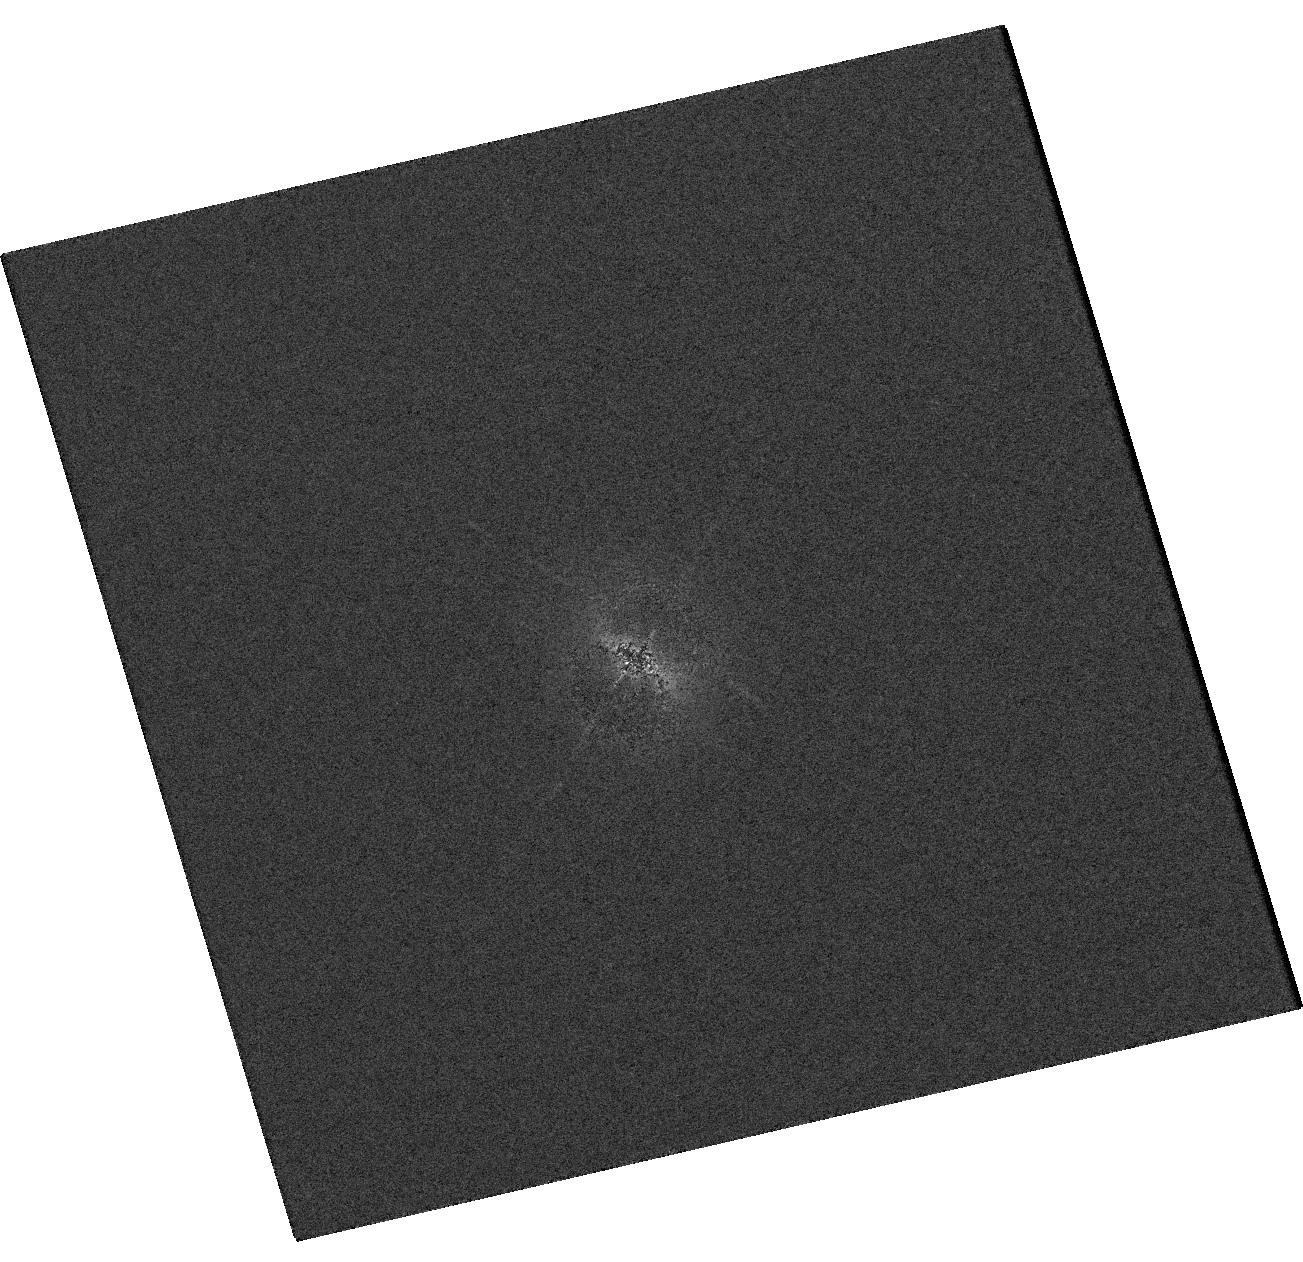
Target: V-MW-560
Instrument: WFC3/UVIS
Filter: F373N
Exposure: 7 min
Observation ID: hst_16000_01_wfc3_uvis_f373n_ie6i01

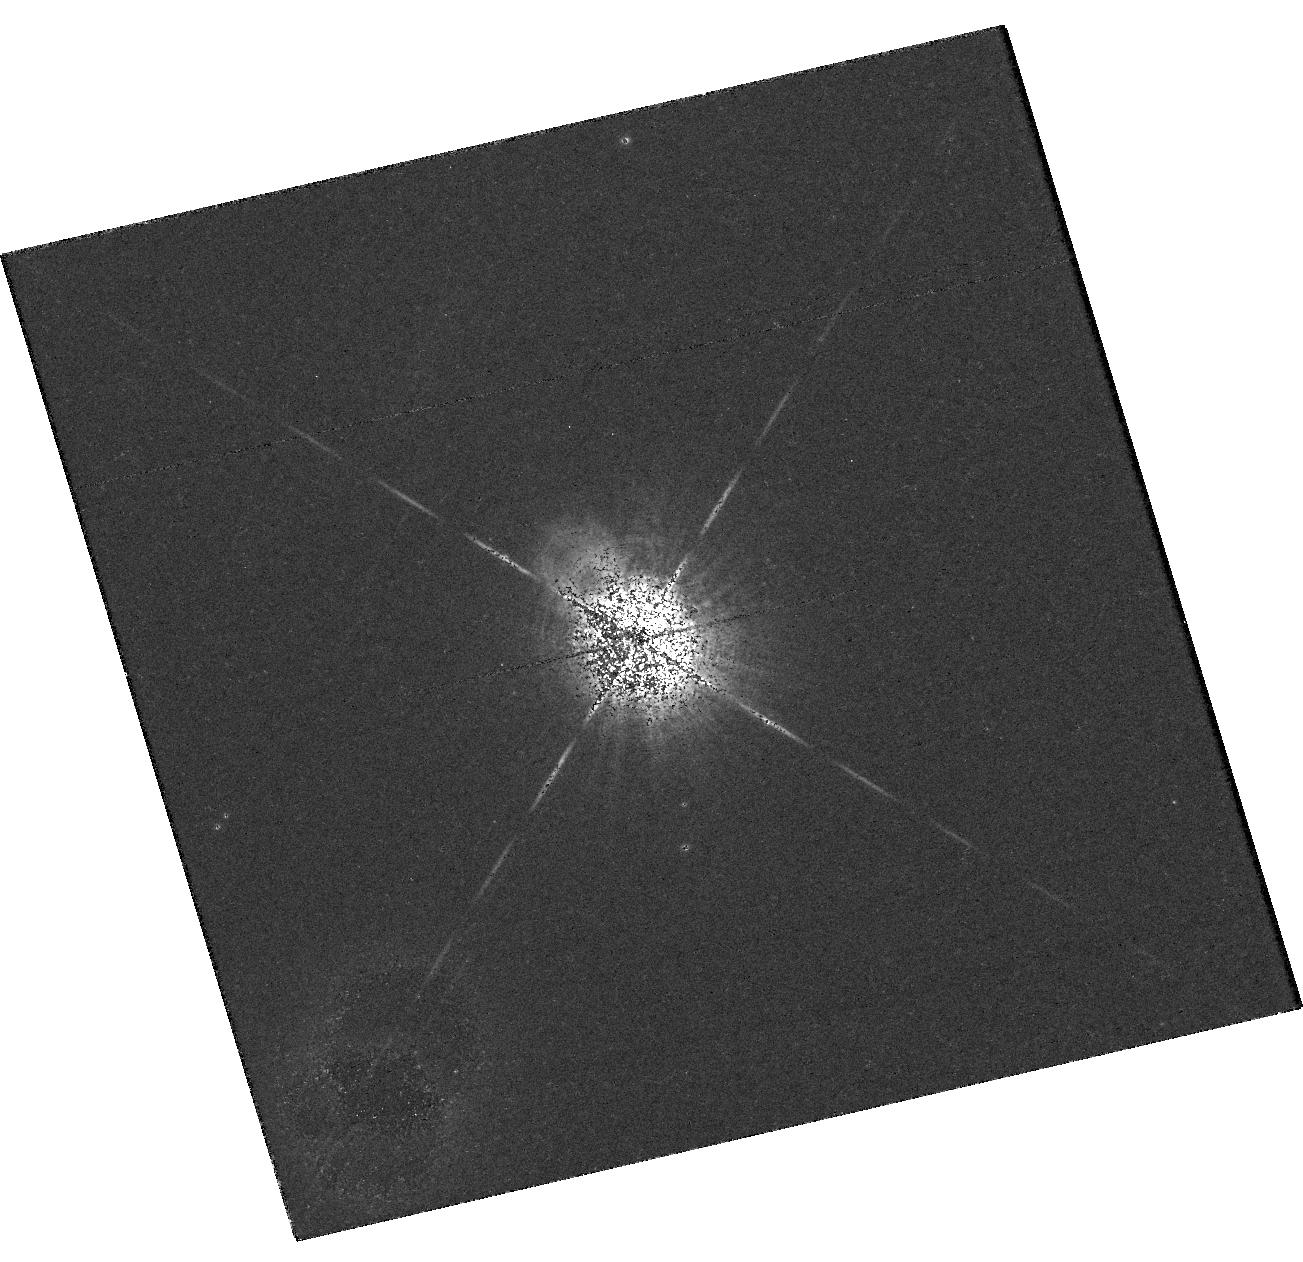
Target: V-MW-560
Instrument: WFC3/UVIS
Filter: F502N
Exposure: 27 min
Observation ID: hst_16000_01_wfc3_uvis_f502n_ie6i01

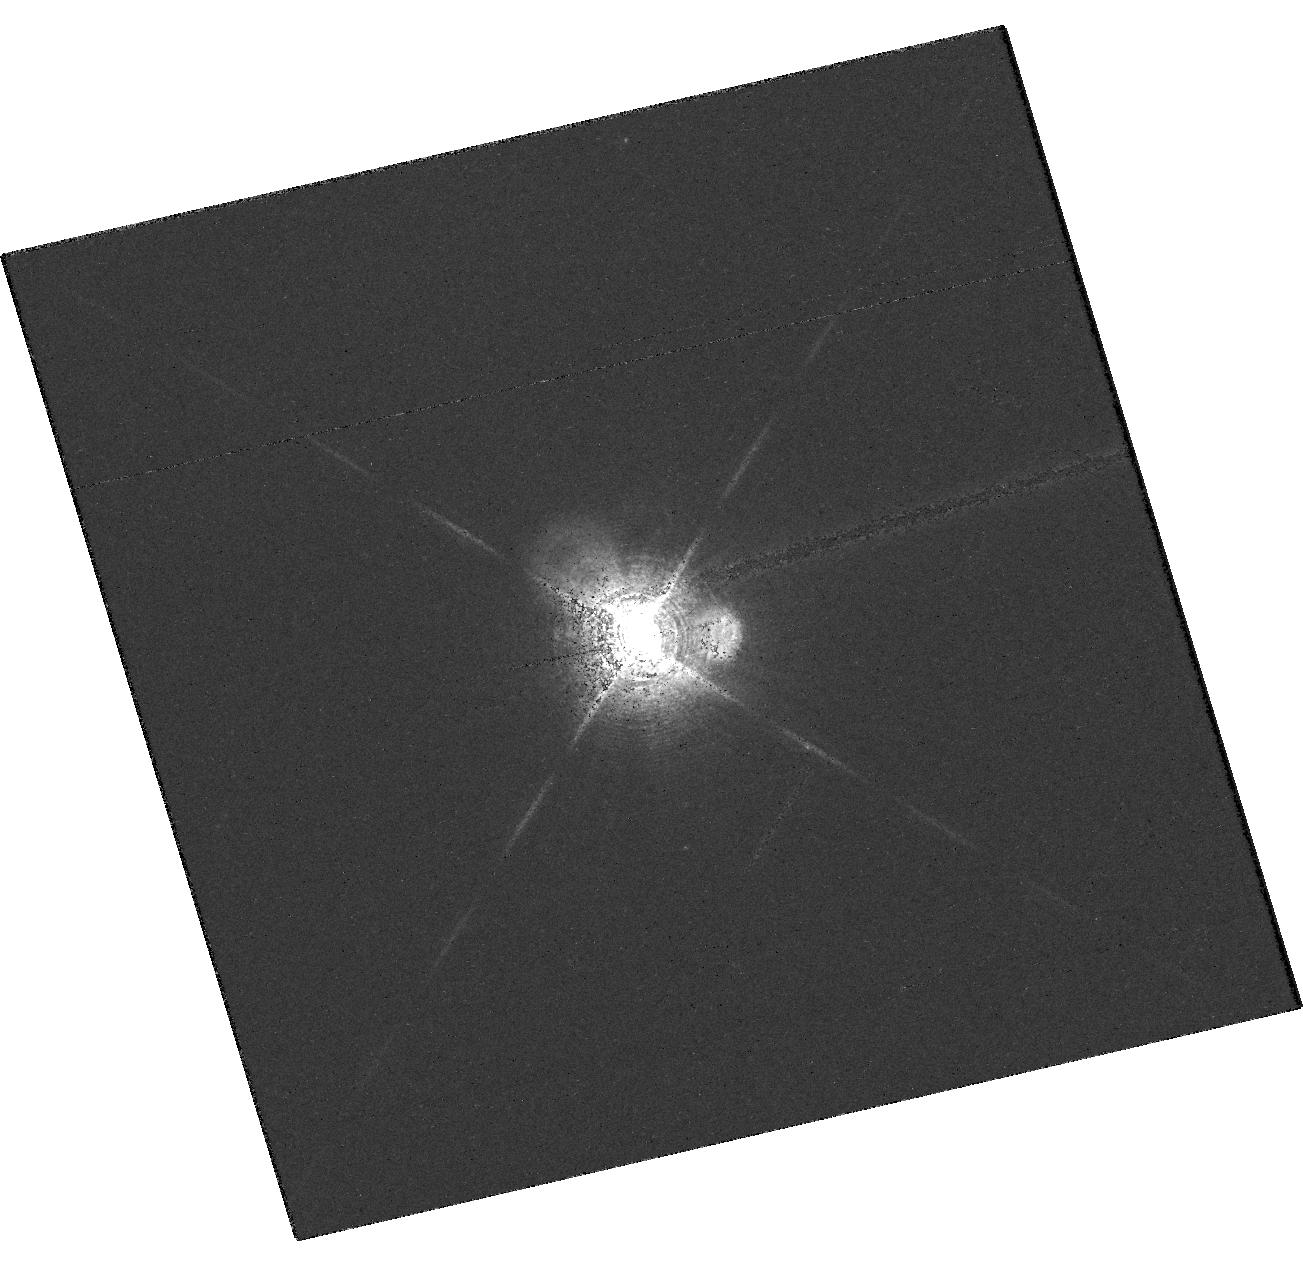
Target: V-MW-560
Instrument: WFC3/UVIS
Filter: F656N
Exposure: 14 min
Observation ID: hst_16000_01_wfc3_uvis_f656n_ie6i01

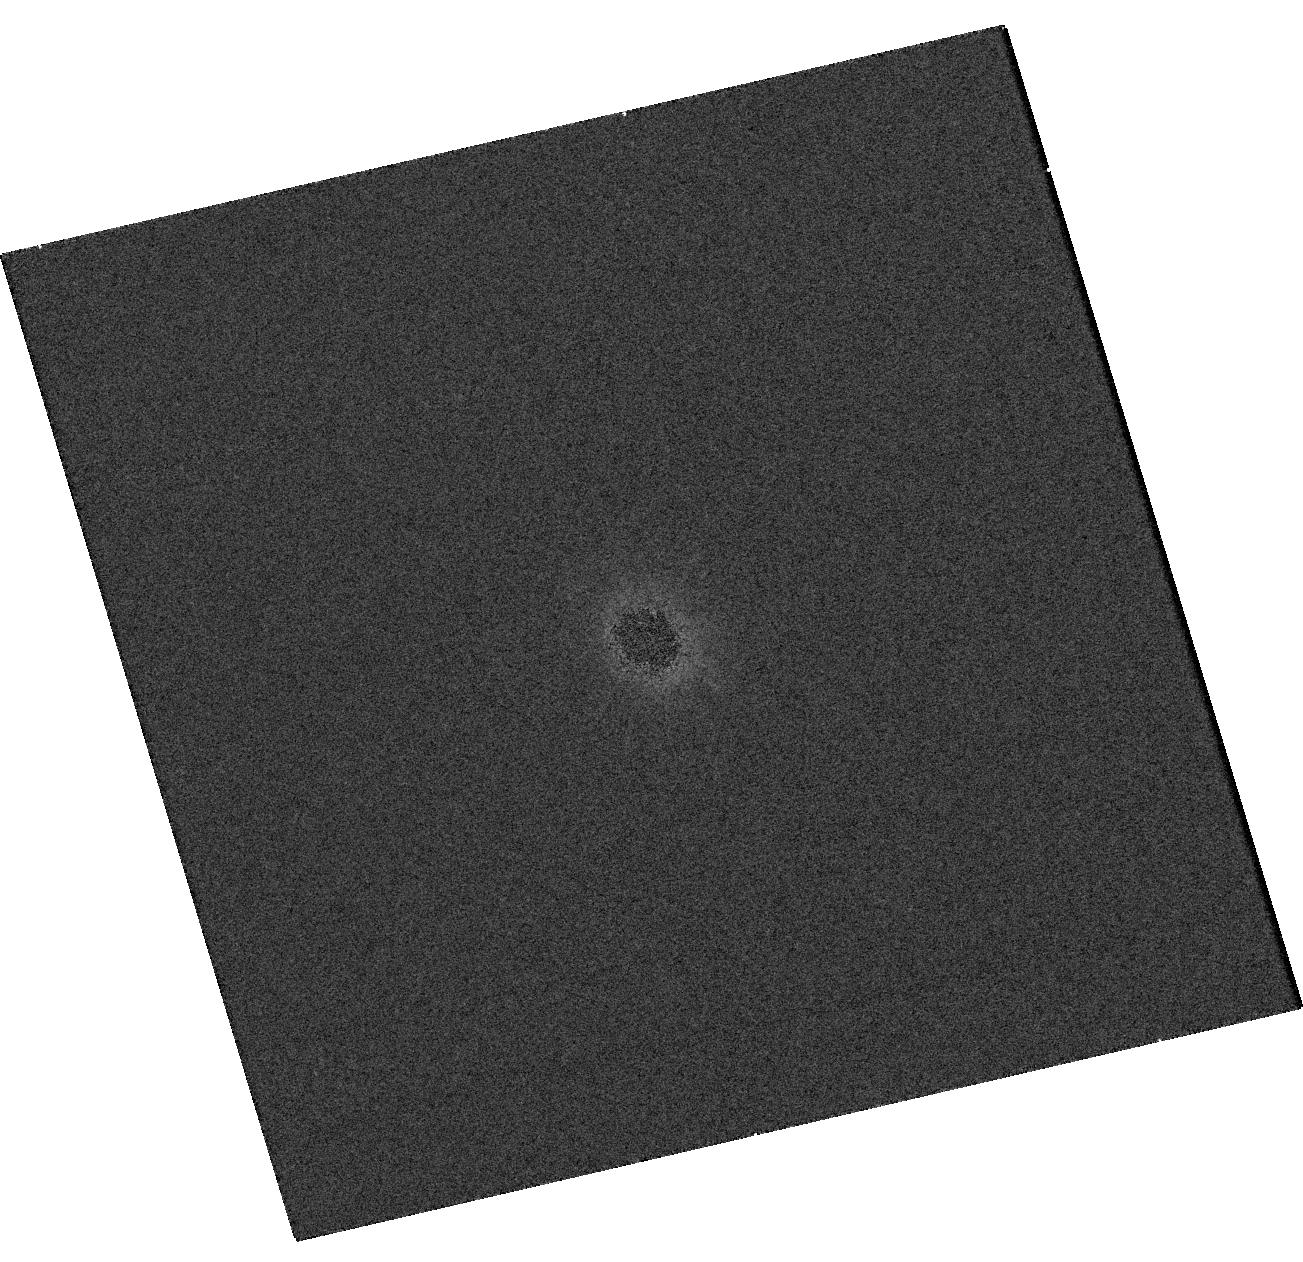
Target: V-MW-560
Instrument: WFC3/UVIS
Filter: F275W
Exposure: 1 min
Observation ID: hst_16000_01_wfc3_uvis_f275w_ie6i01

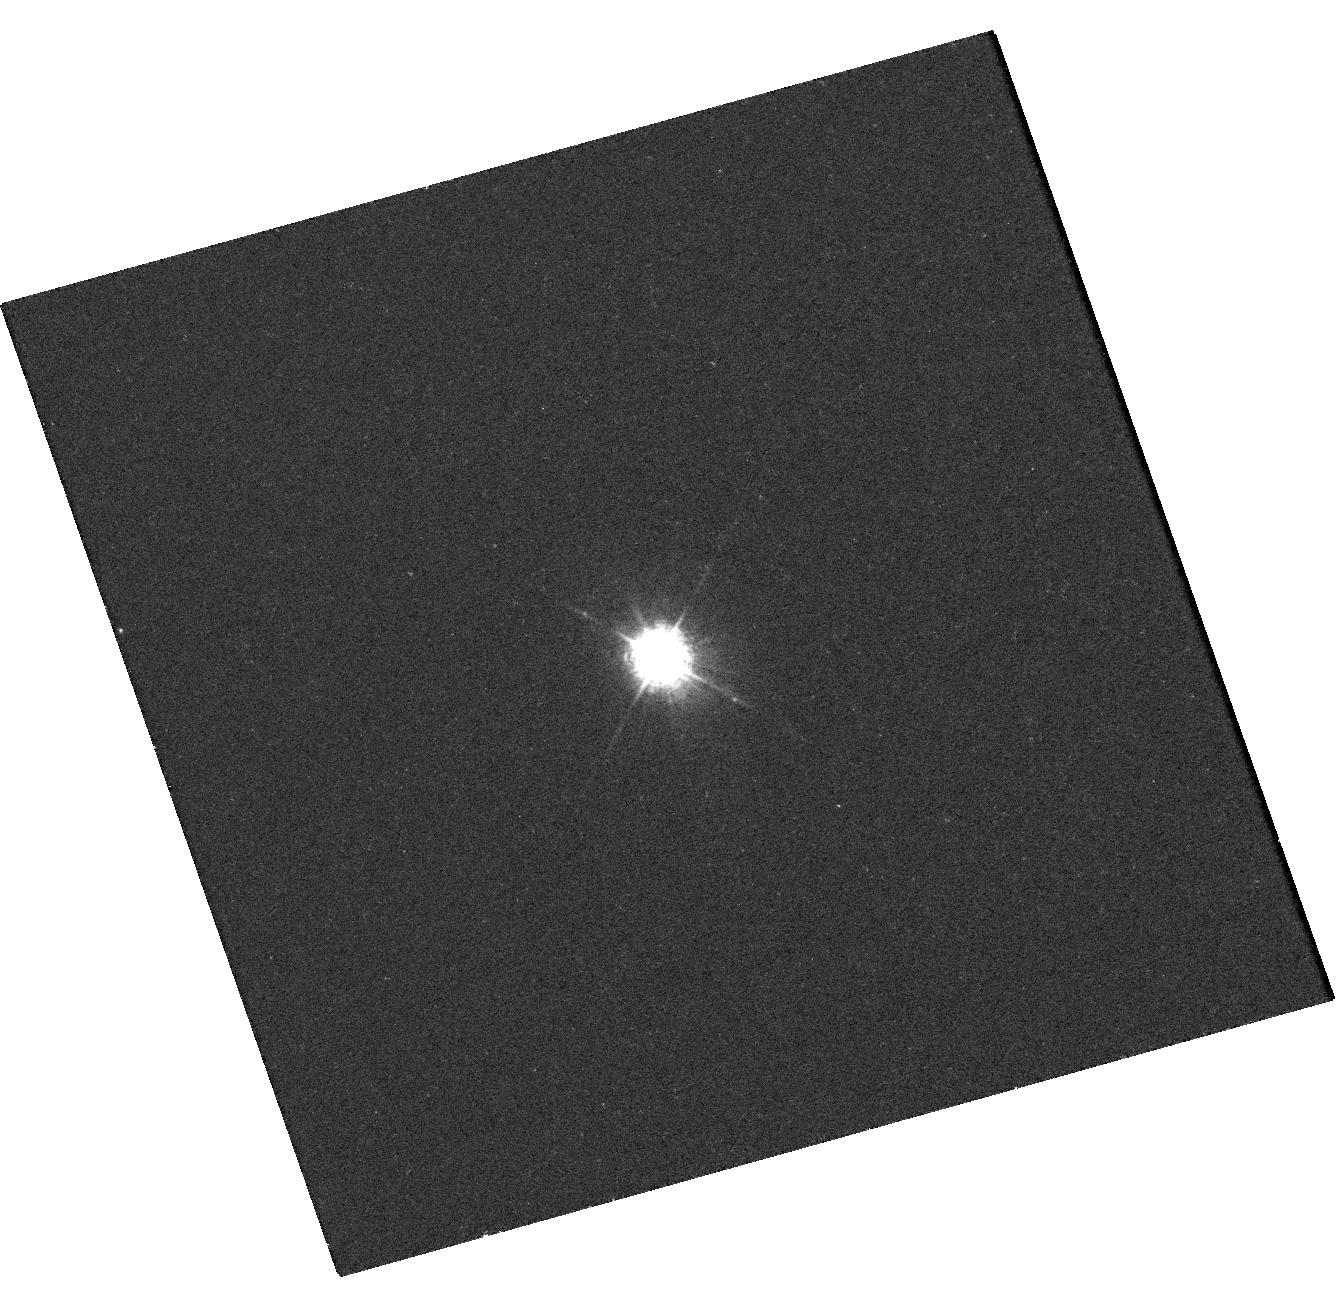
Target: V-MW-560
Instrument: WFC3/UVIS
Filter: F280N
Exposure: 25 min
Observation ID: hst_16000_02_wfc3_uvis_f280n_ie6i02

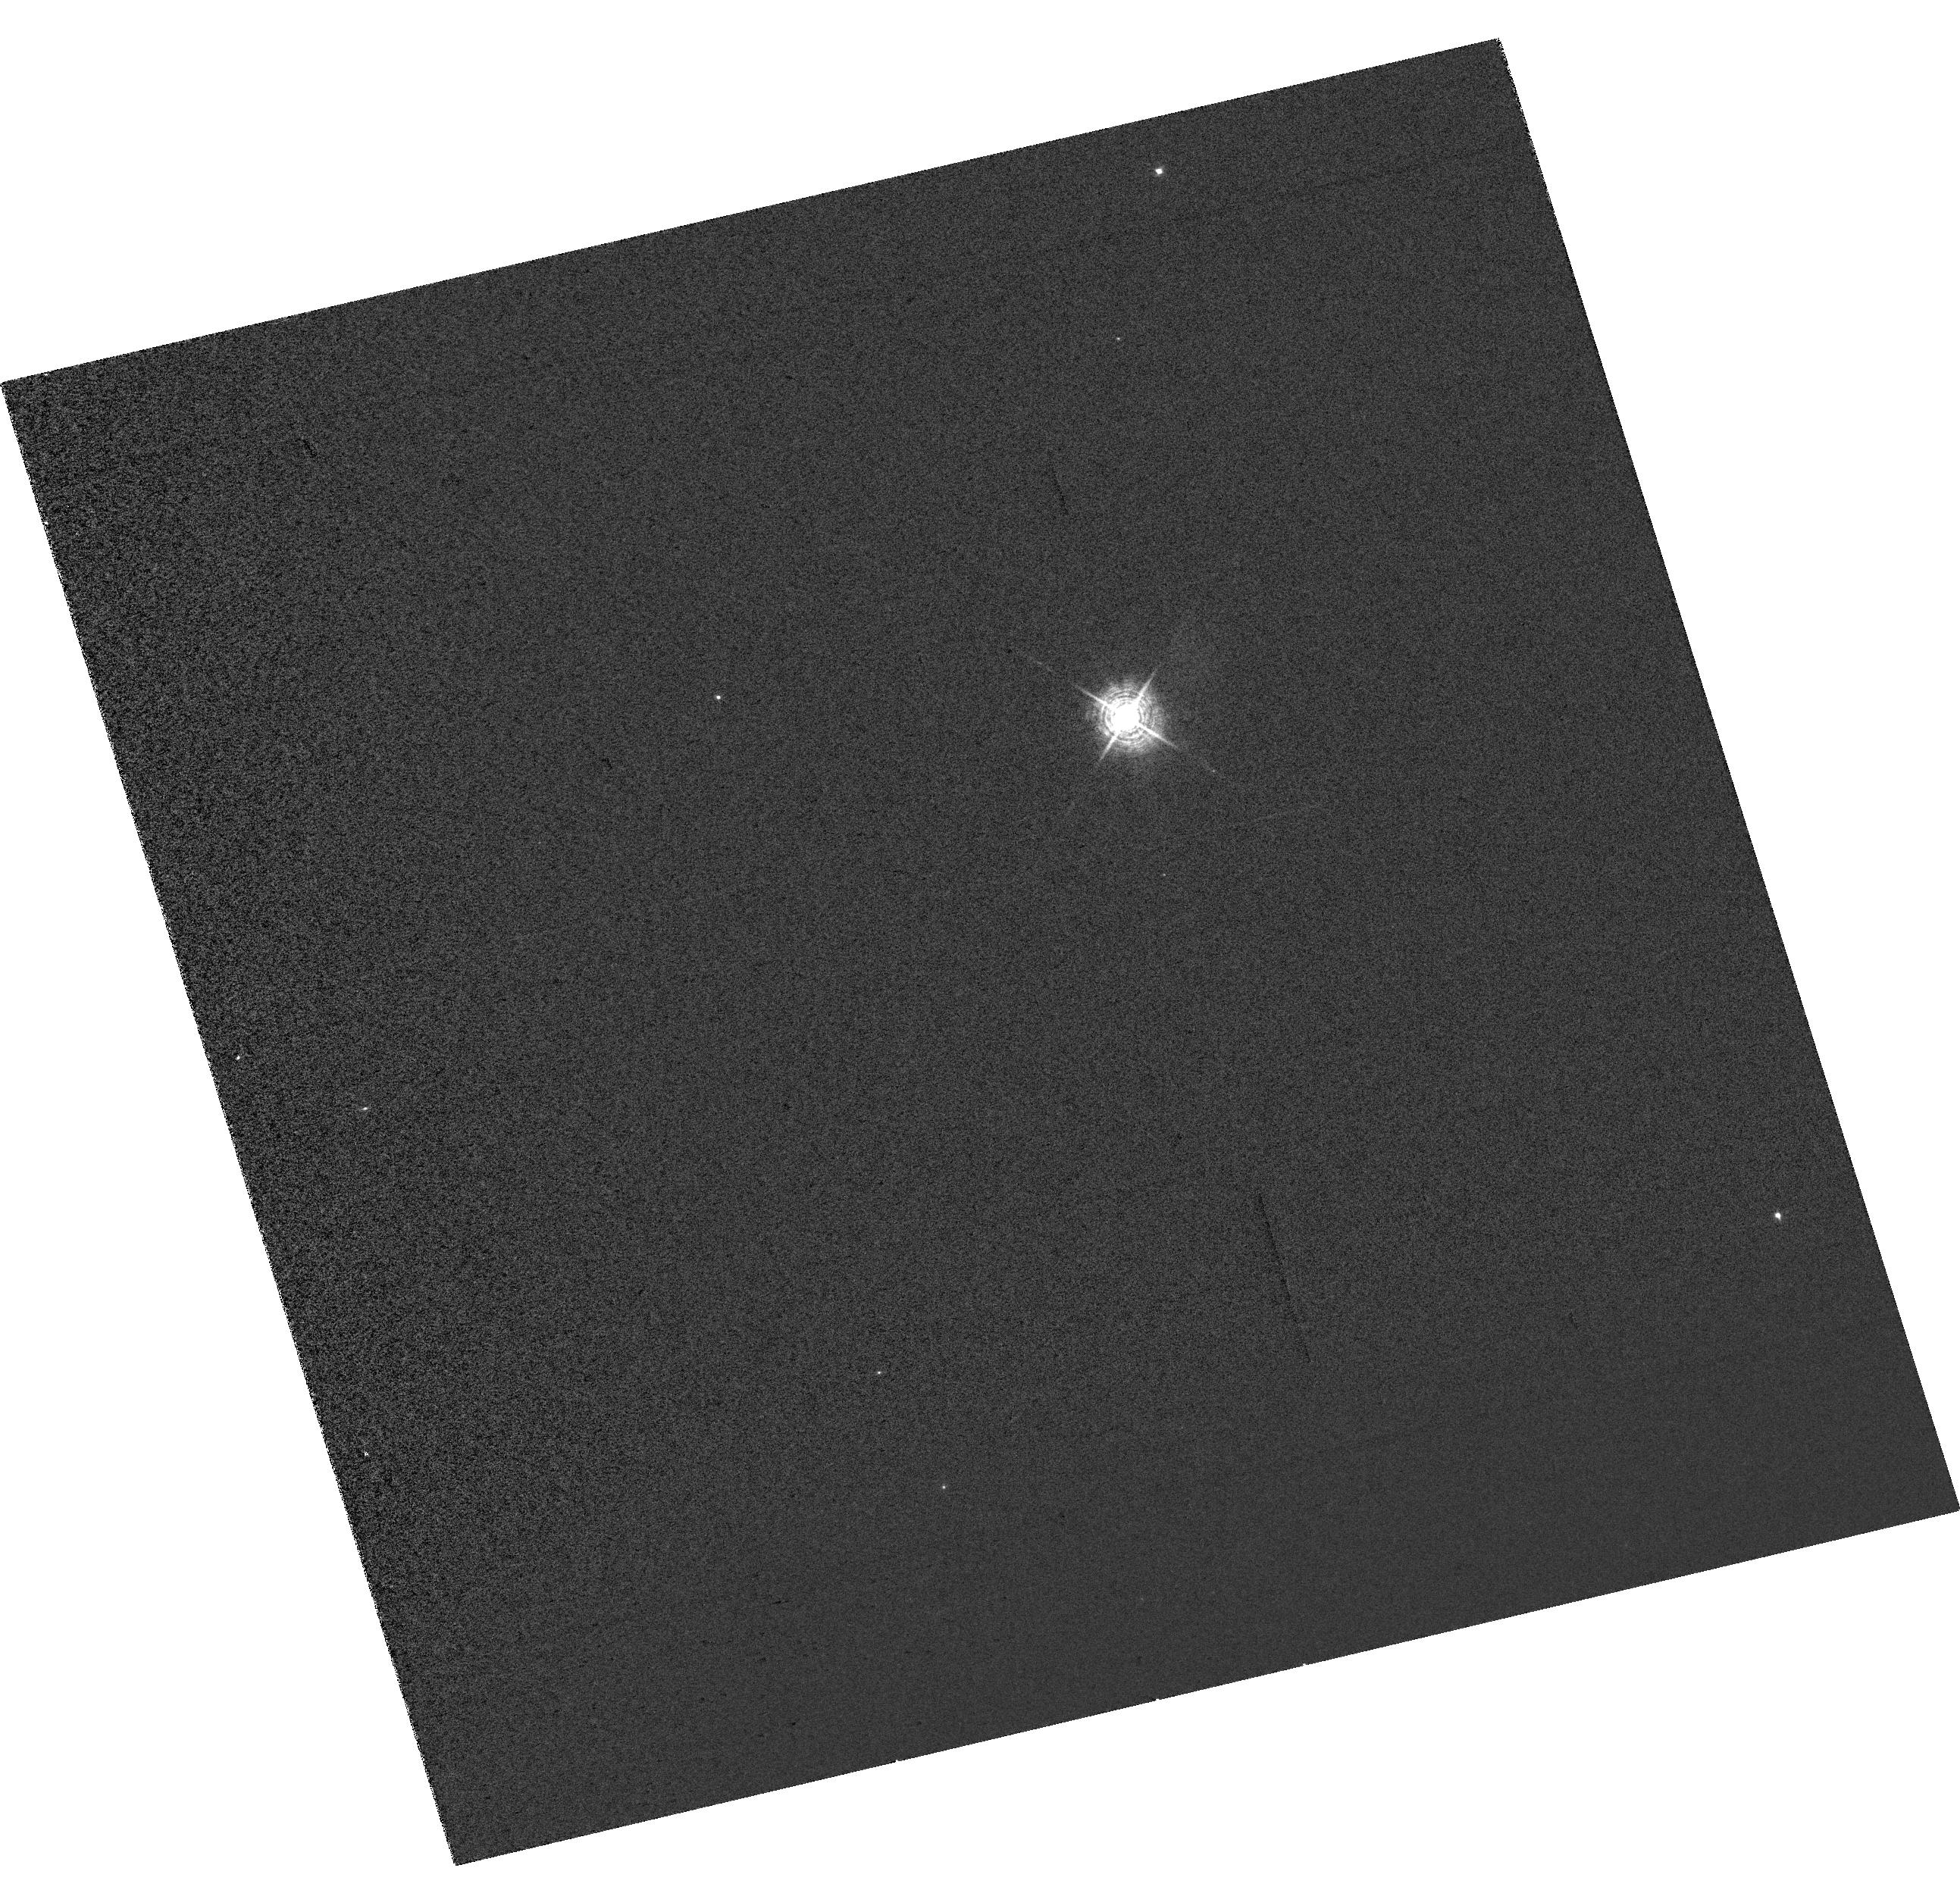
Target: V-MW-560
Instrument: WFC3/UVIS
Filter: FQ437N
Exposure: 2 min
Observation ID: hst_16000_01_wfc3_uvis_fq437n_ie6i01

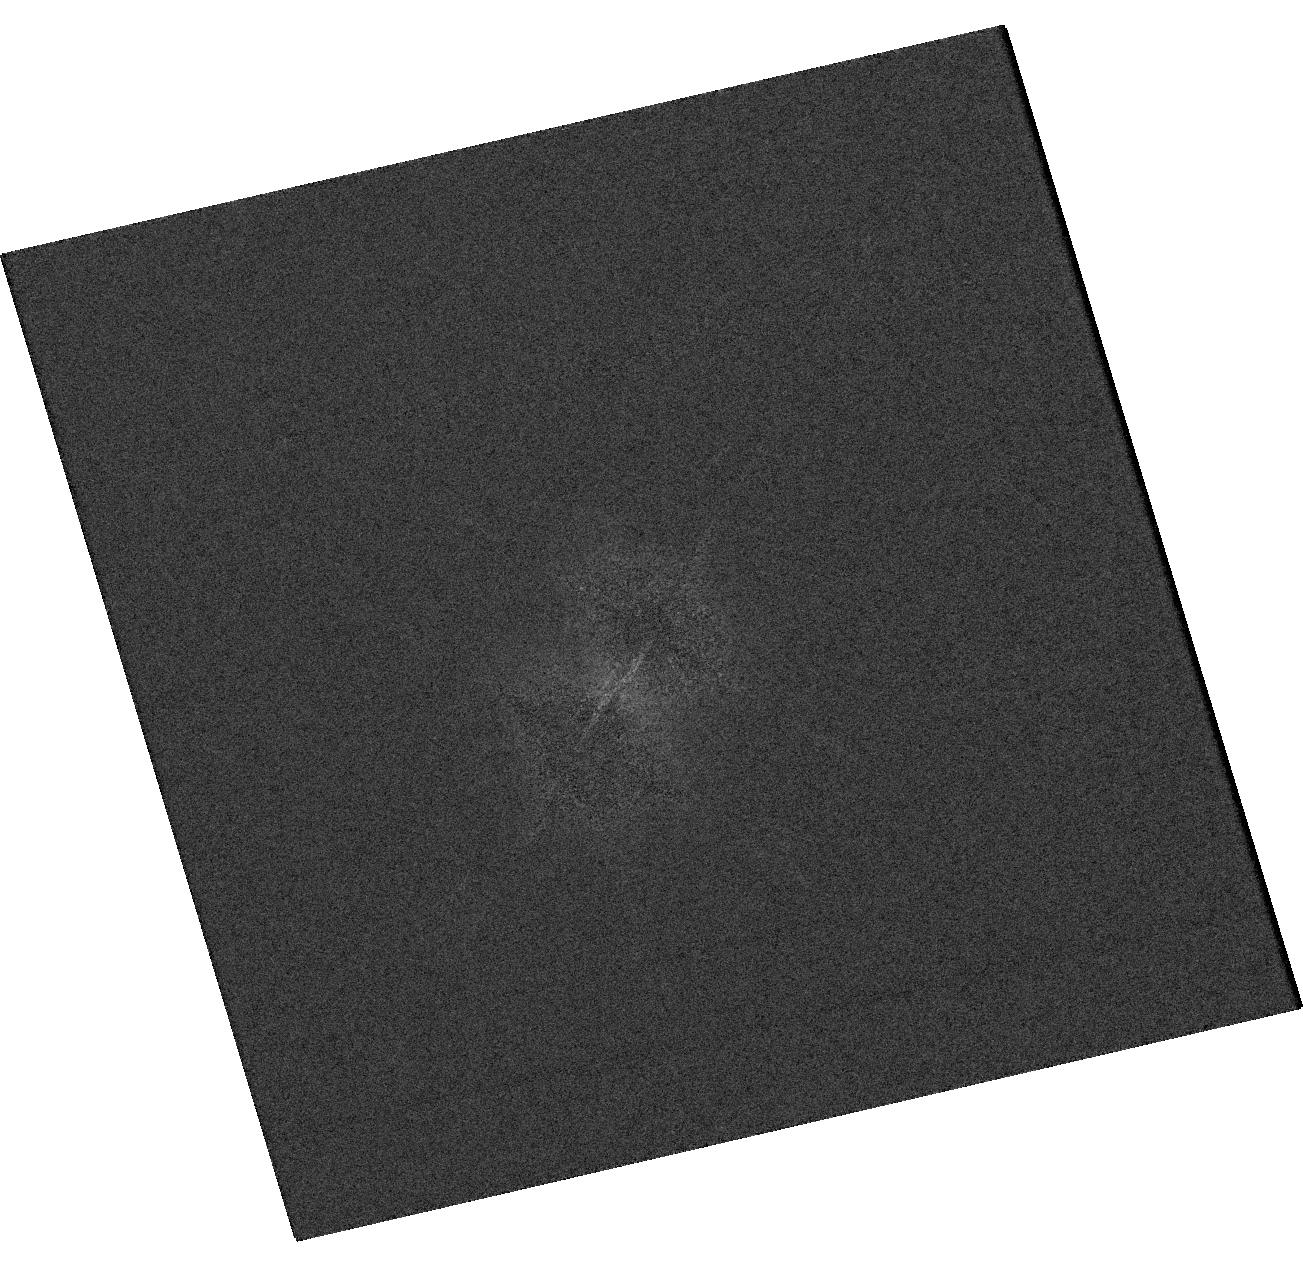
Target: V-MW-560
Instrument: WFC3/UVIS
Filter: F673N
Exposure: 2 min
Observation ID: hst_16000_01_wfc3_uvis_f673n_ie6i01

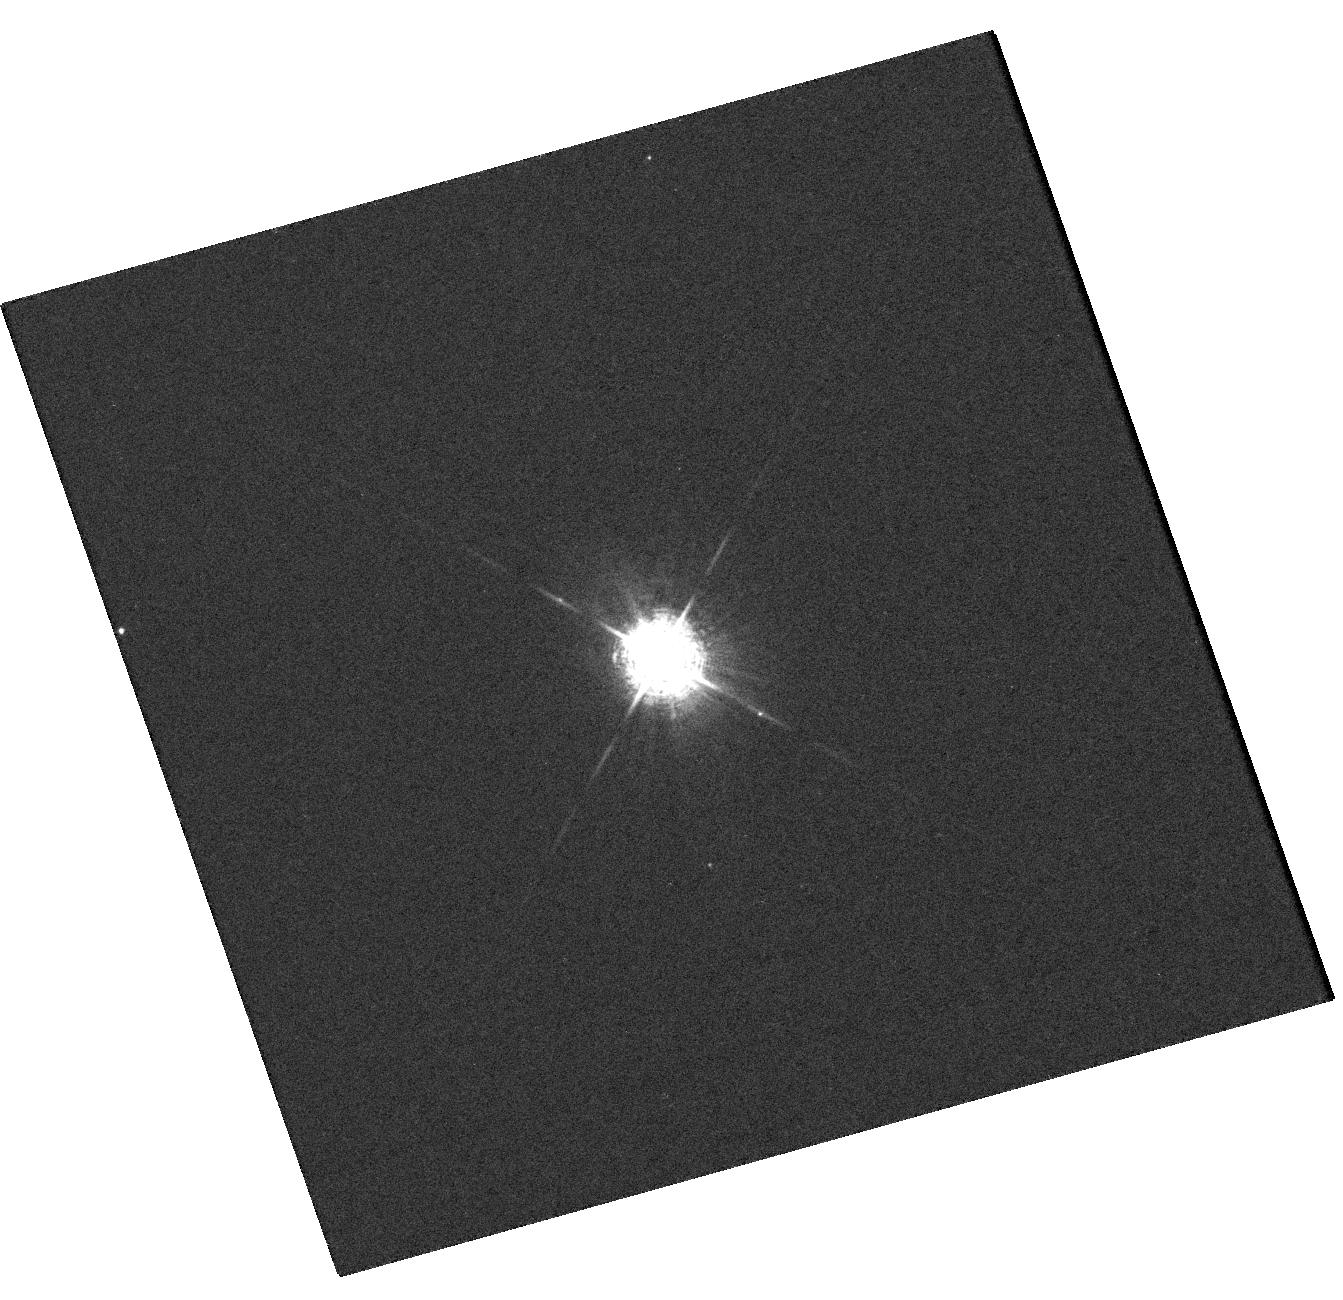
Target: V-MW-560
Instrument: WFC3/UVIS
Filter: F373N
Exposure: 6 min
Observation ID: hst_16000_02_wfc3_uvis_f373n_ie6i02

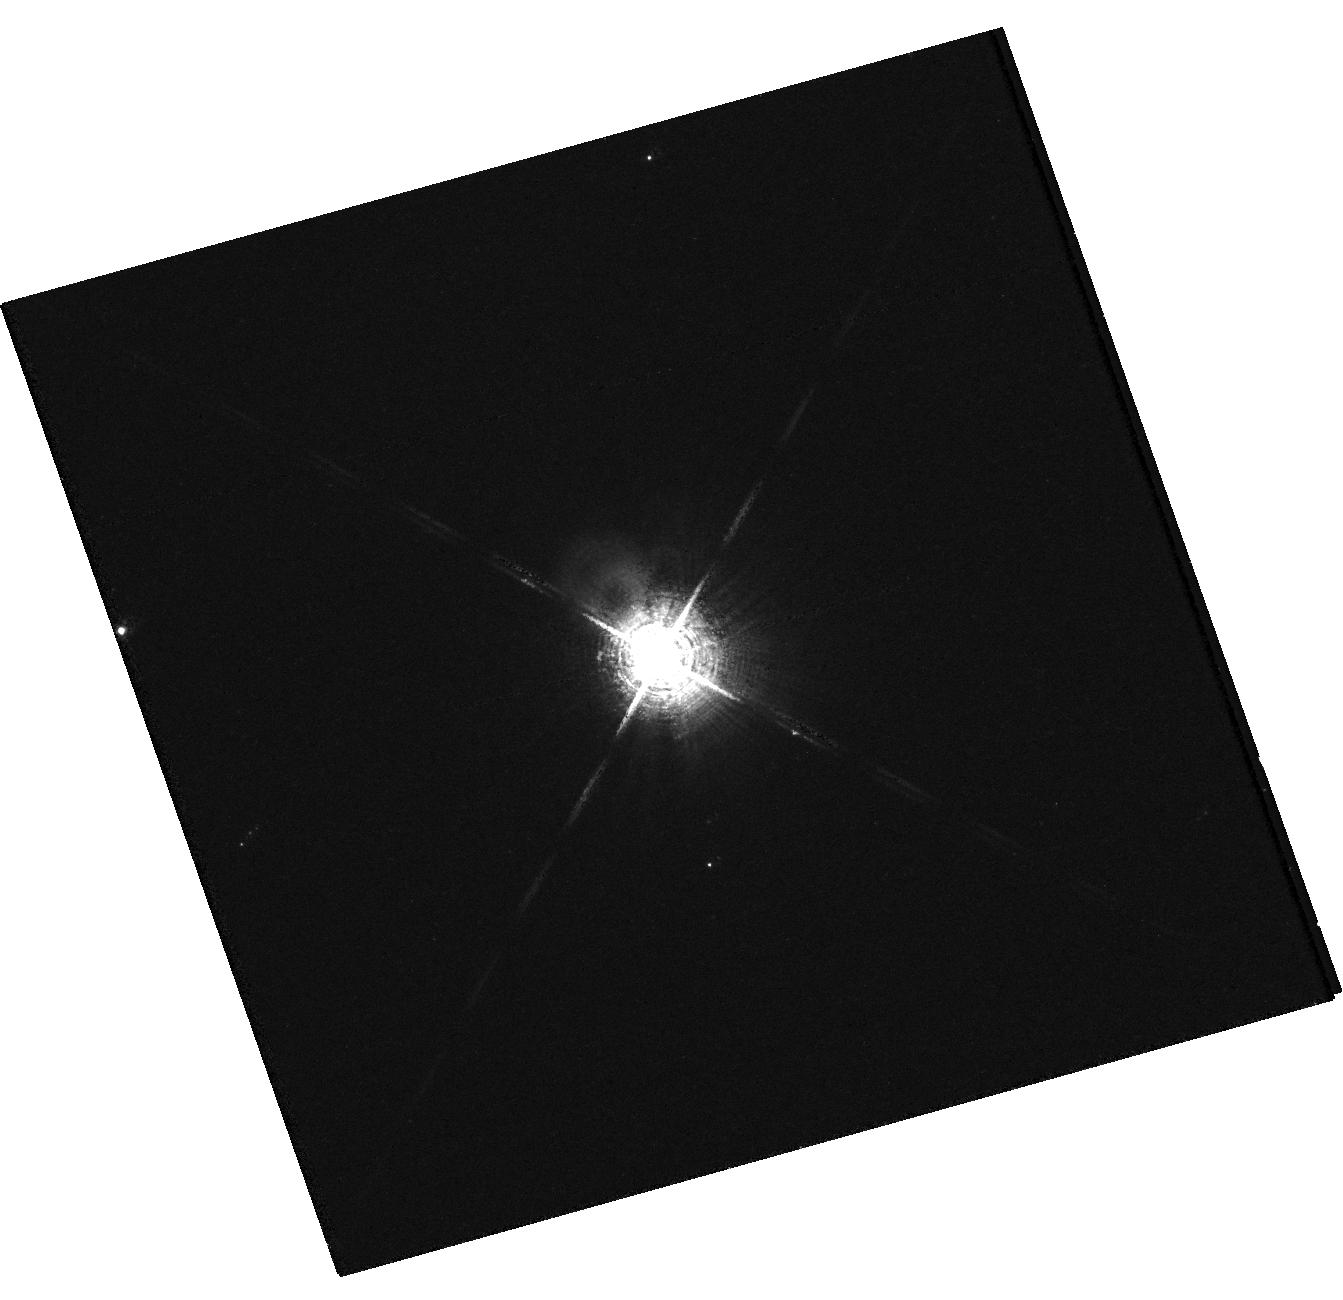
Target: V-MW-560
Instrument: WFC3/UVIS
Filter: F502N
Exposure: 27 min
Observation ID: hst_16000_02_wfc3_uvis_f502n_ie6i02

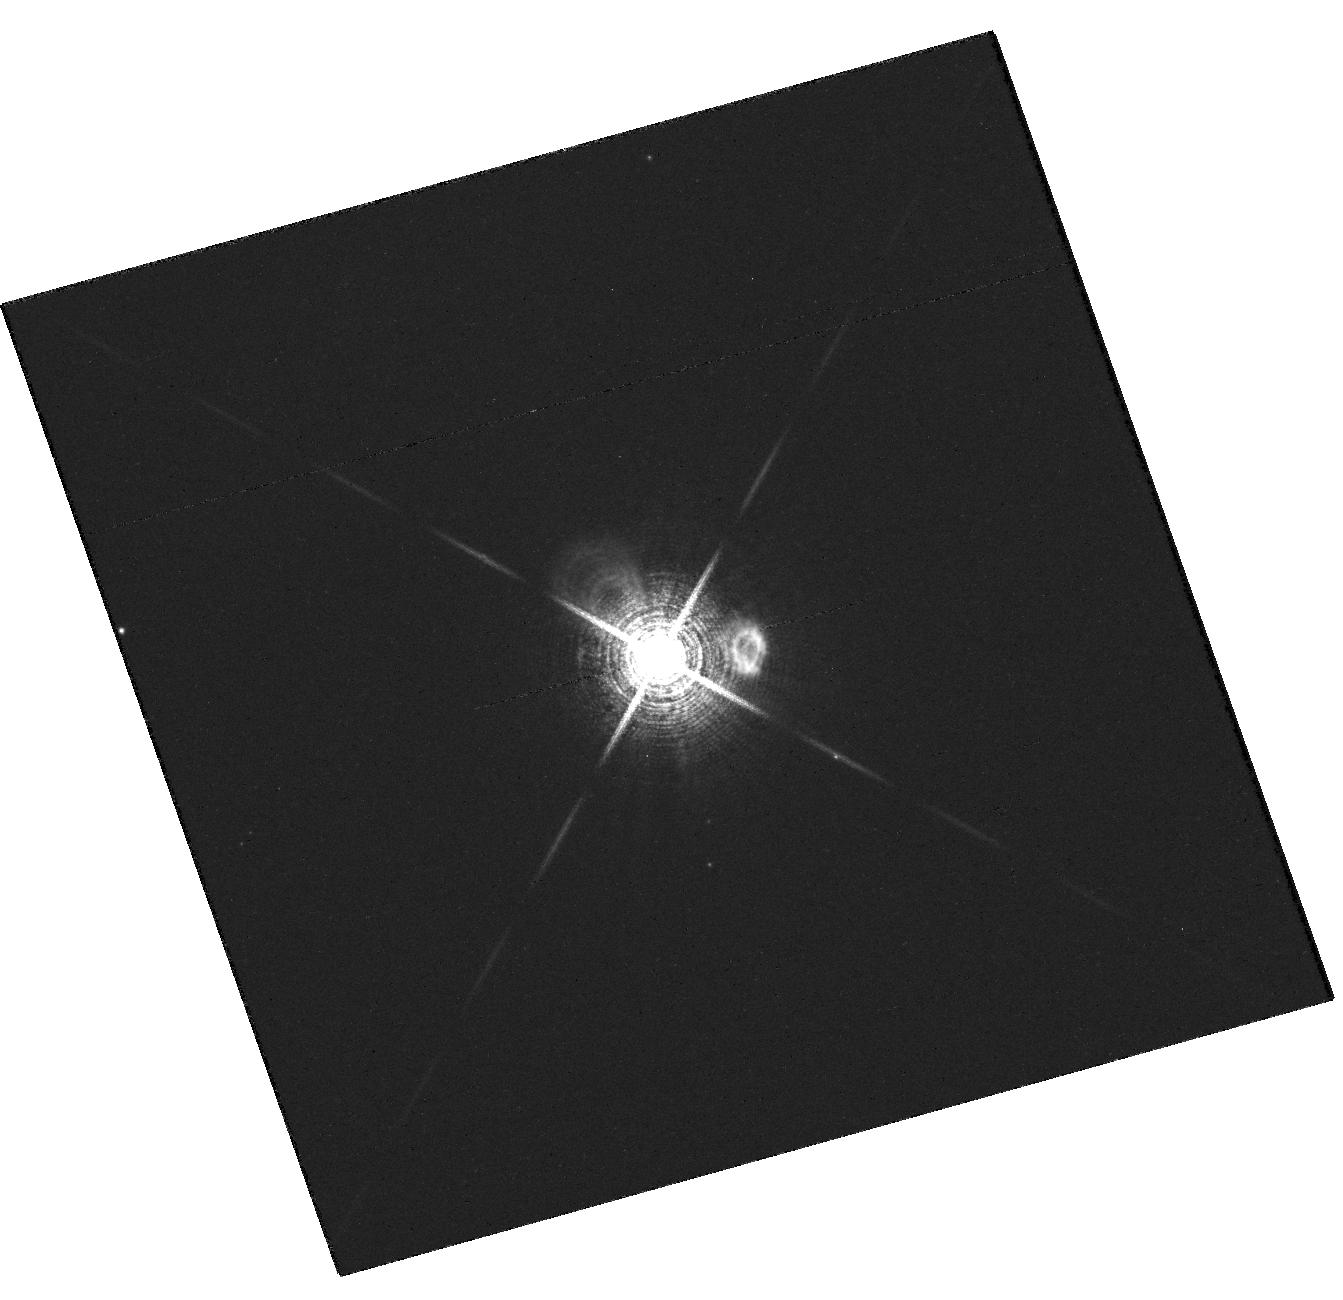
Target: V-MW-560
Instrument: WFC3/UVIS
Filter: F656N
Exposure: 14 min
Observation ID: hst_16000_02_wfc3_uvis_f656n_ie6i02

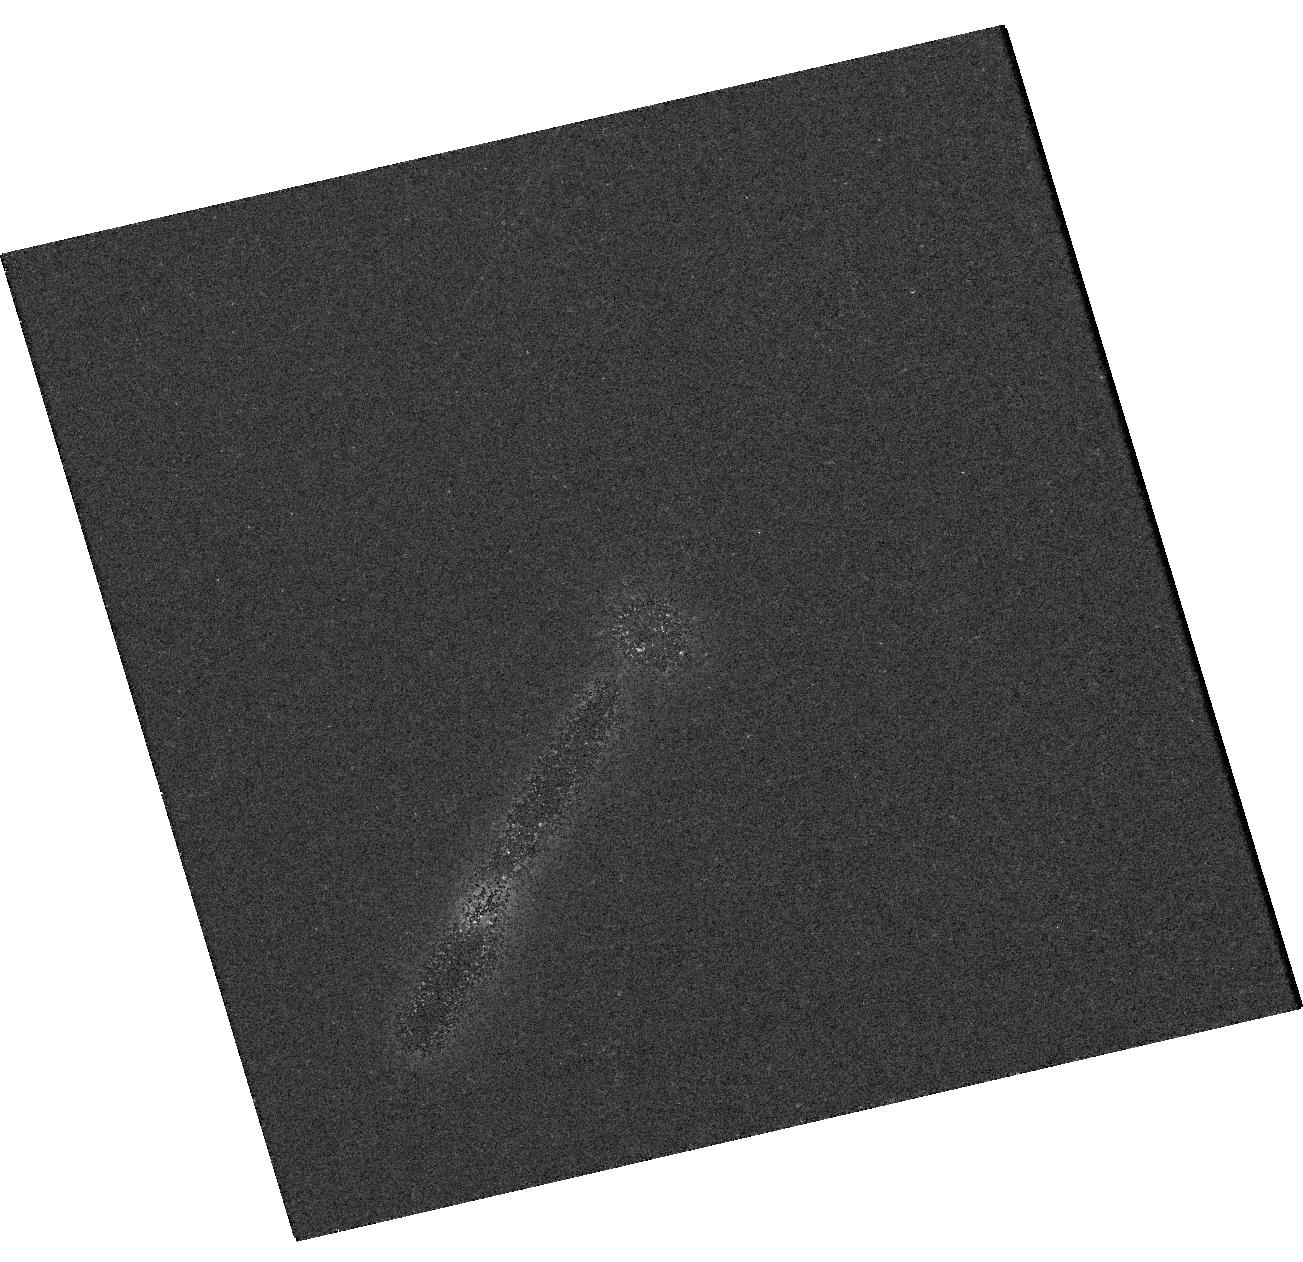
Target: V-MW-560
Instrument: WFC3/UVIS
Filter: F280N
Exposure: 25 min
Observation ID: hst_16000_01_wfc3_uvis_f280n_ie6i01

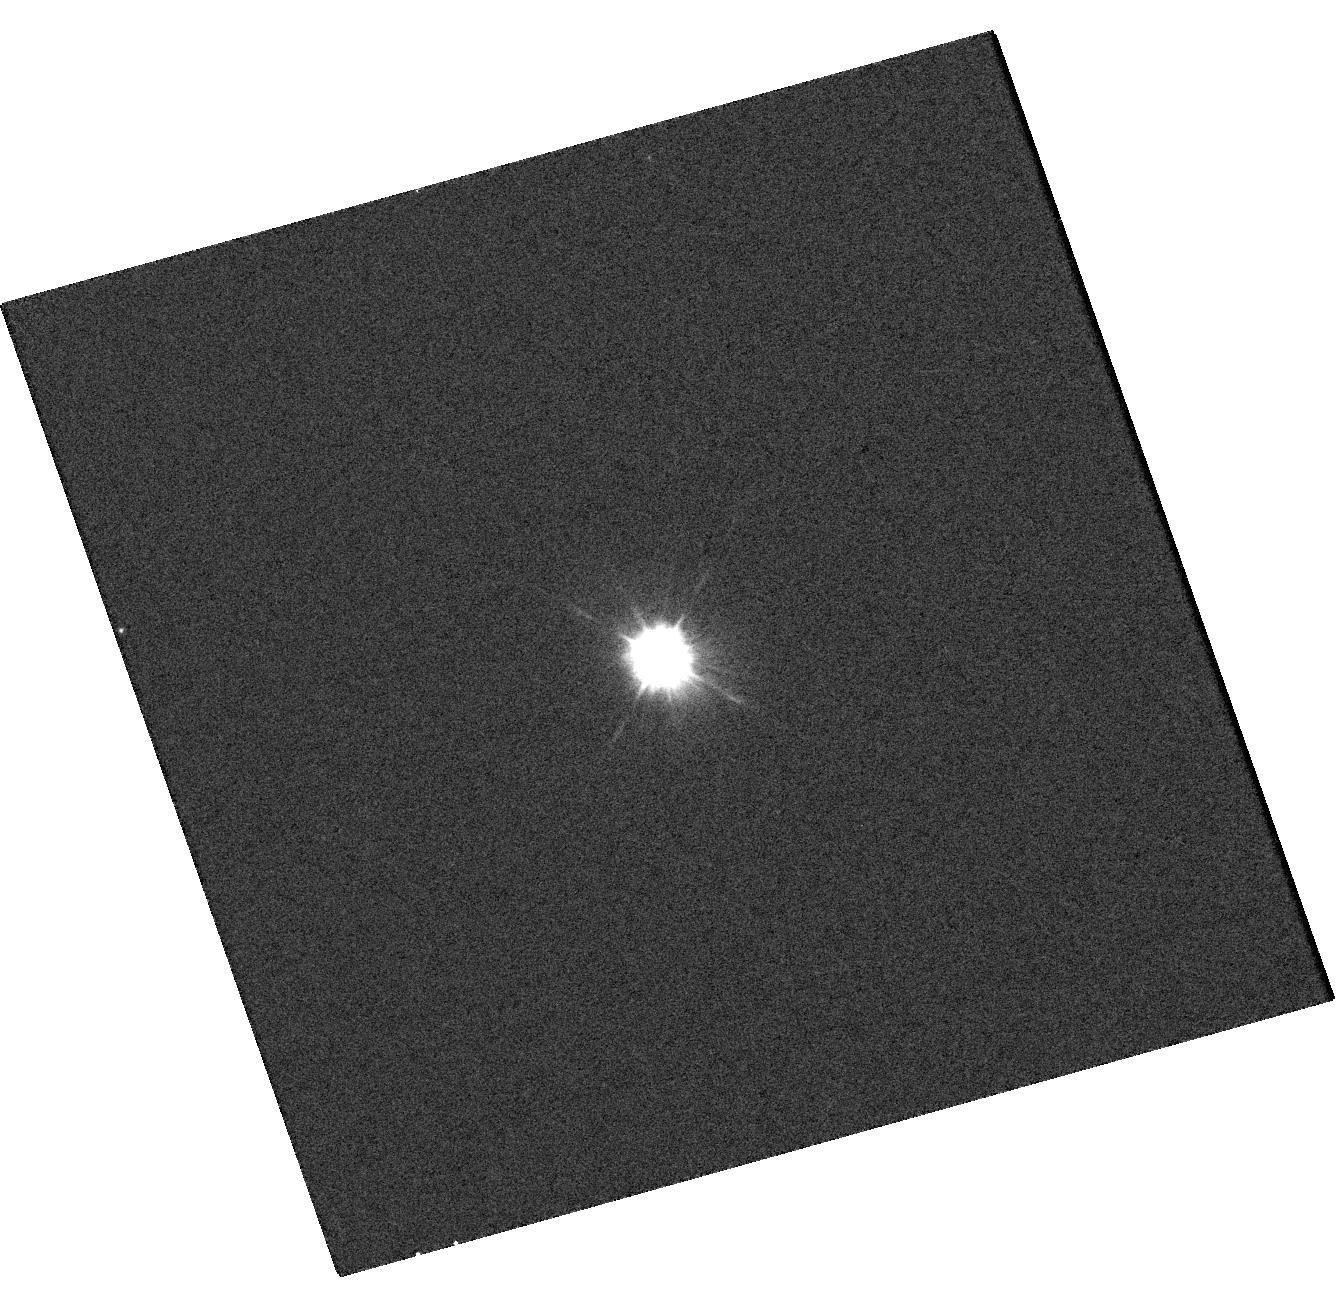
Target: V-MW-560
Instrument: WFC3/UVIS
Filter: F275W
Exposure: 1 min
Observation ID: hst_16000_02_wfc3_uvis_f275w_ie6i02

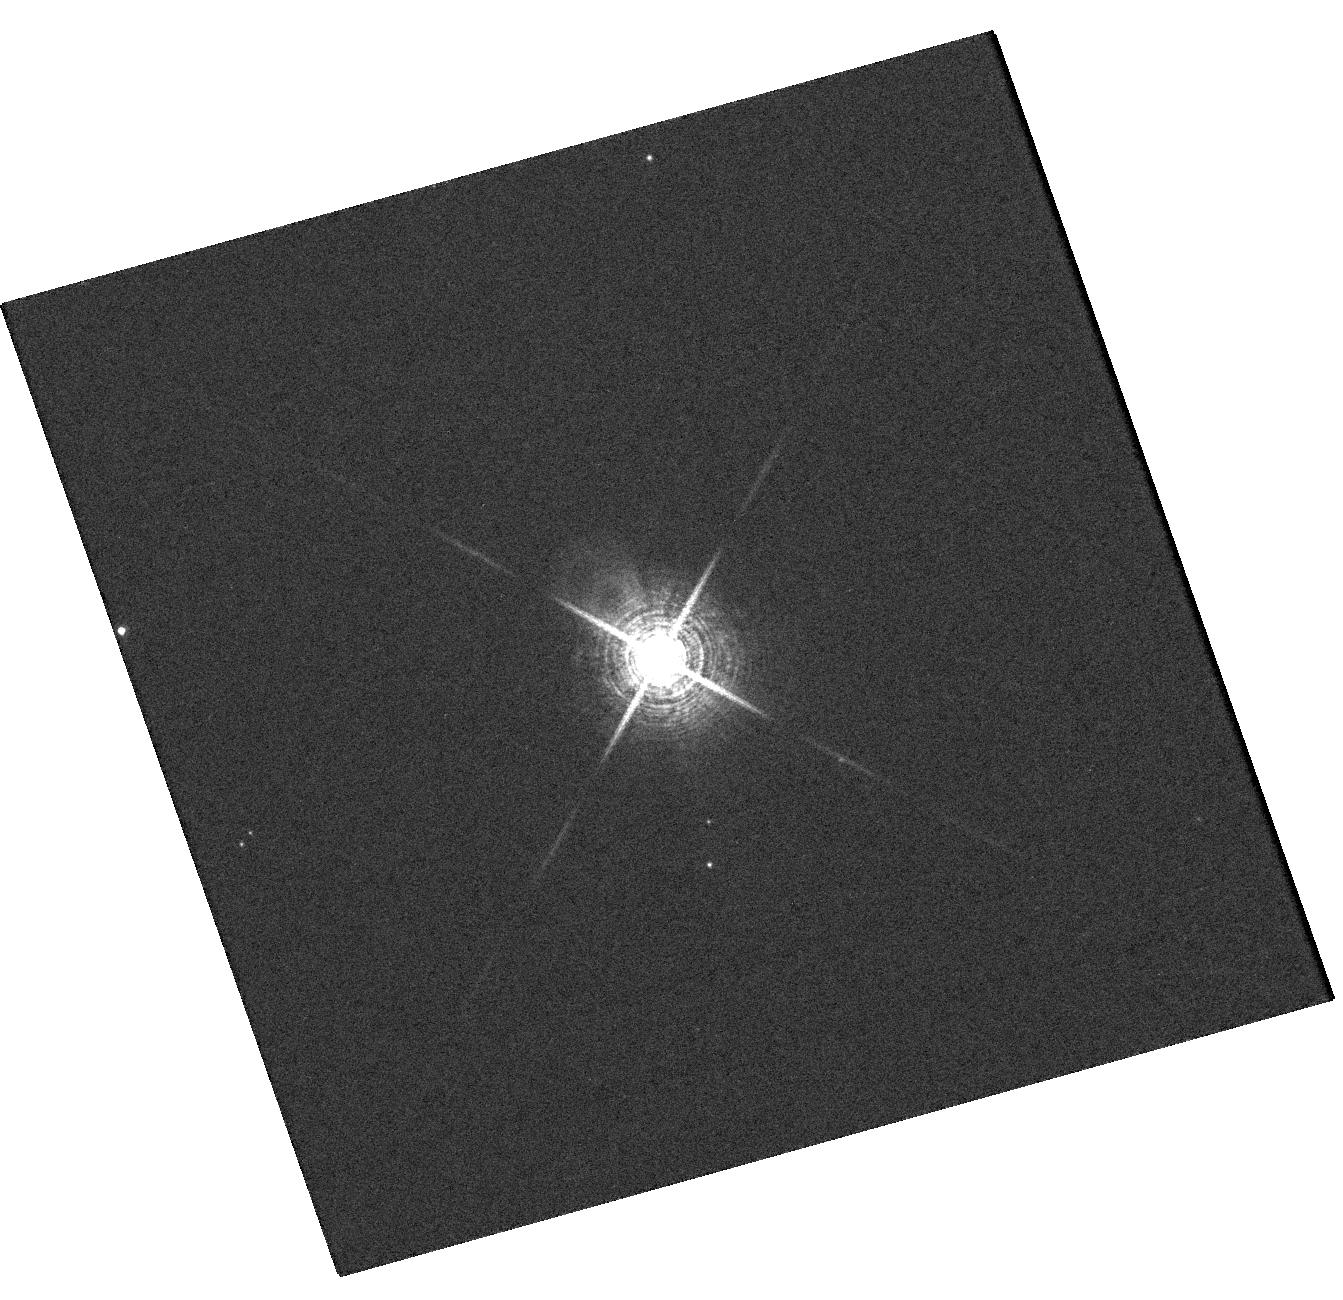
Target: V-MW-560
Instrument: WFC3/UVIS
Filter: F673N
Exposure: 2 min
Observation ID: hst_16000_02_wfc3_uvis_f673n_ie6i02

EVOLUTION OF RECENTLY DISCOVERED SPATIALLY RESOLVED JET/OUTFLOW IN THE SYMBIOTIC MWC 560 (PI: Karovska, Margarita)

We propose to carry out coordinated Chandra, HST, and XMM observations of the MWC 560 symbiotic interacting binary system, as a follow-up to the 2016 Chandra discovery of an extended jet/outflow. When combined, these observations will result in a comprehensive picture of the central source and the dynamic jet/outflow from as close as few hundred AU from its source, to the region of its interaction with the circumbinary environment into which the jet propagates. We will determine its evolution and origin, including association with powerful past outbursts in the system.